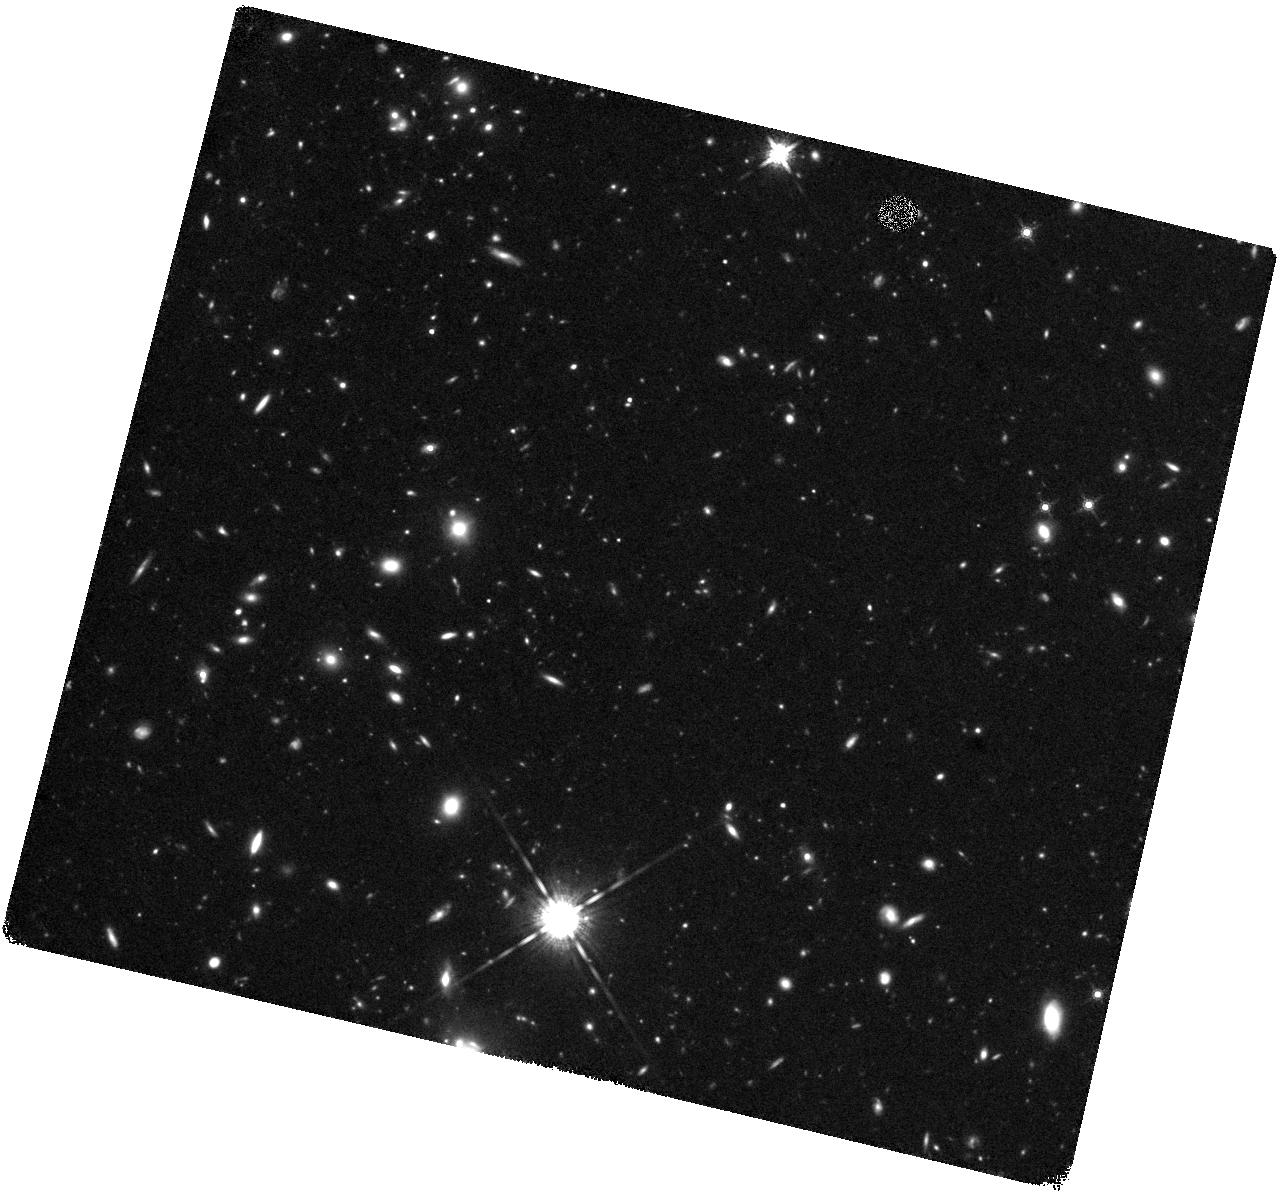
Target: SPT0311ACSPOINT
Instrument: WFC3/IR
Filter: F160W
Exposure: 1.5 h
Observation ID: hst_16237_09_wfc3_ir_f160w_ieew09

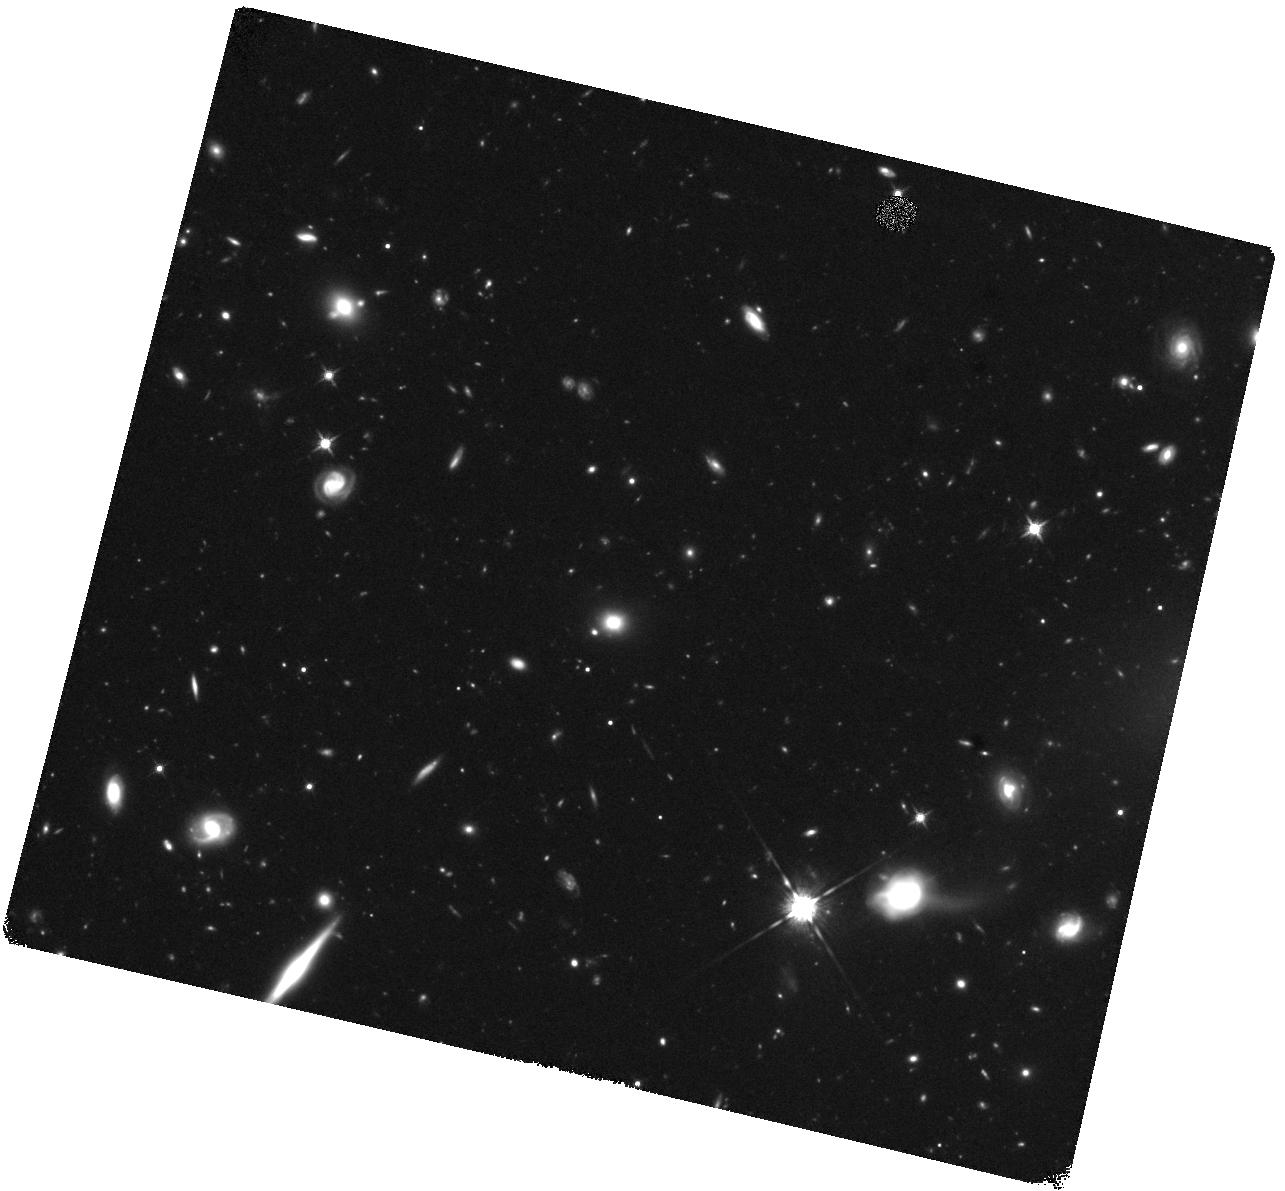
Target: SPT0311ACSPOINT
Instrument: WFC3/IR
Filter: F125W
Exposure: 1.5 h
Observation ID: hst_16237_06_wfc3_ir_f125w_ieew06

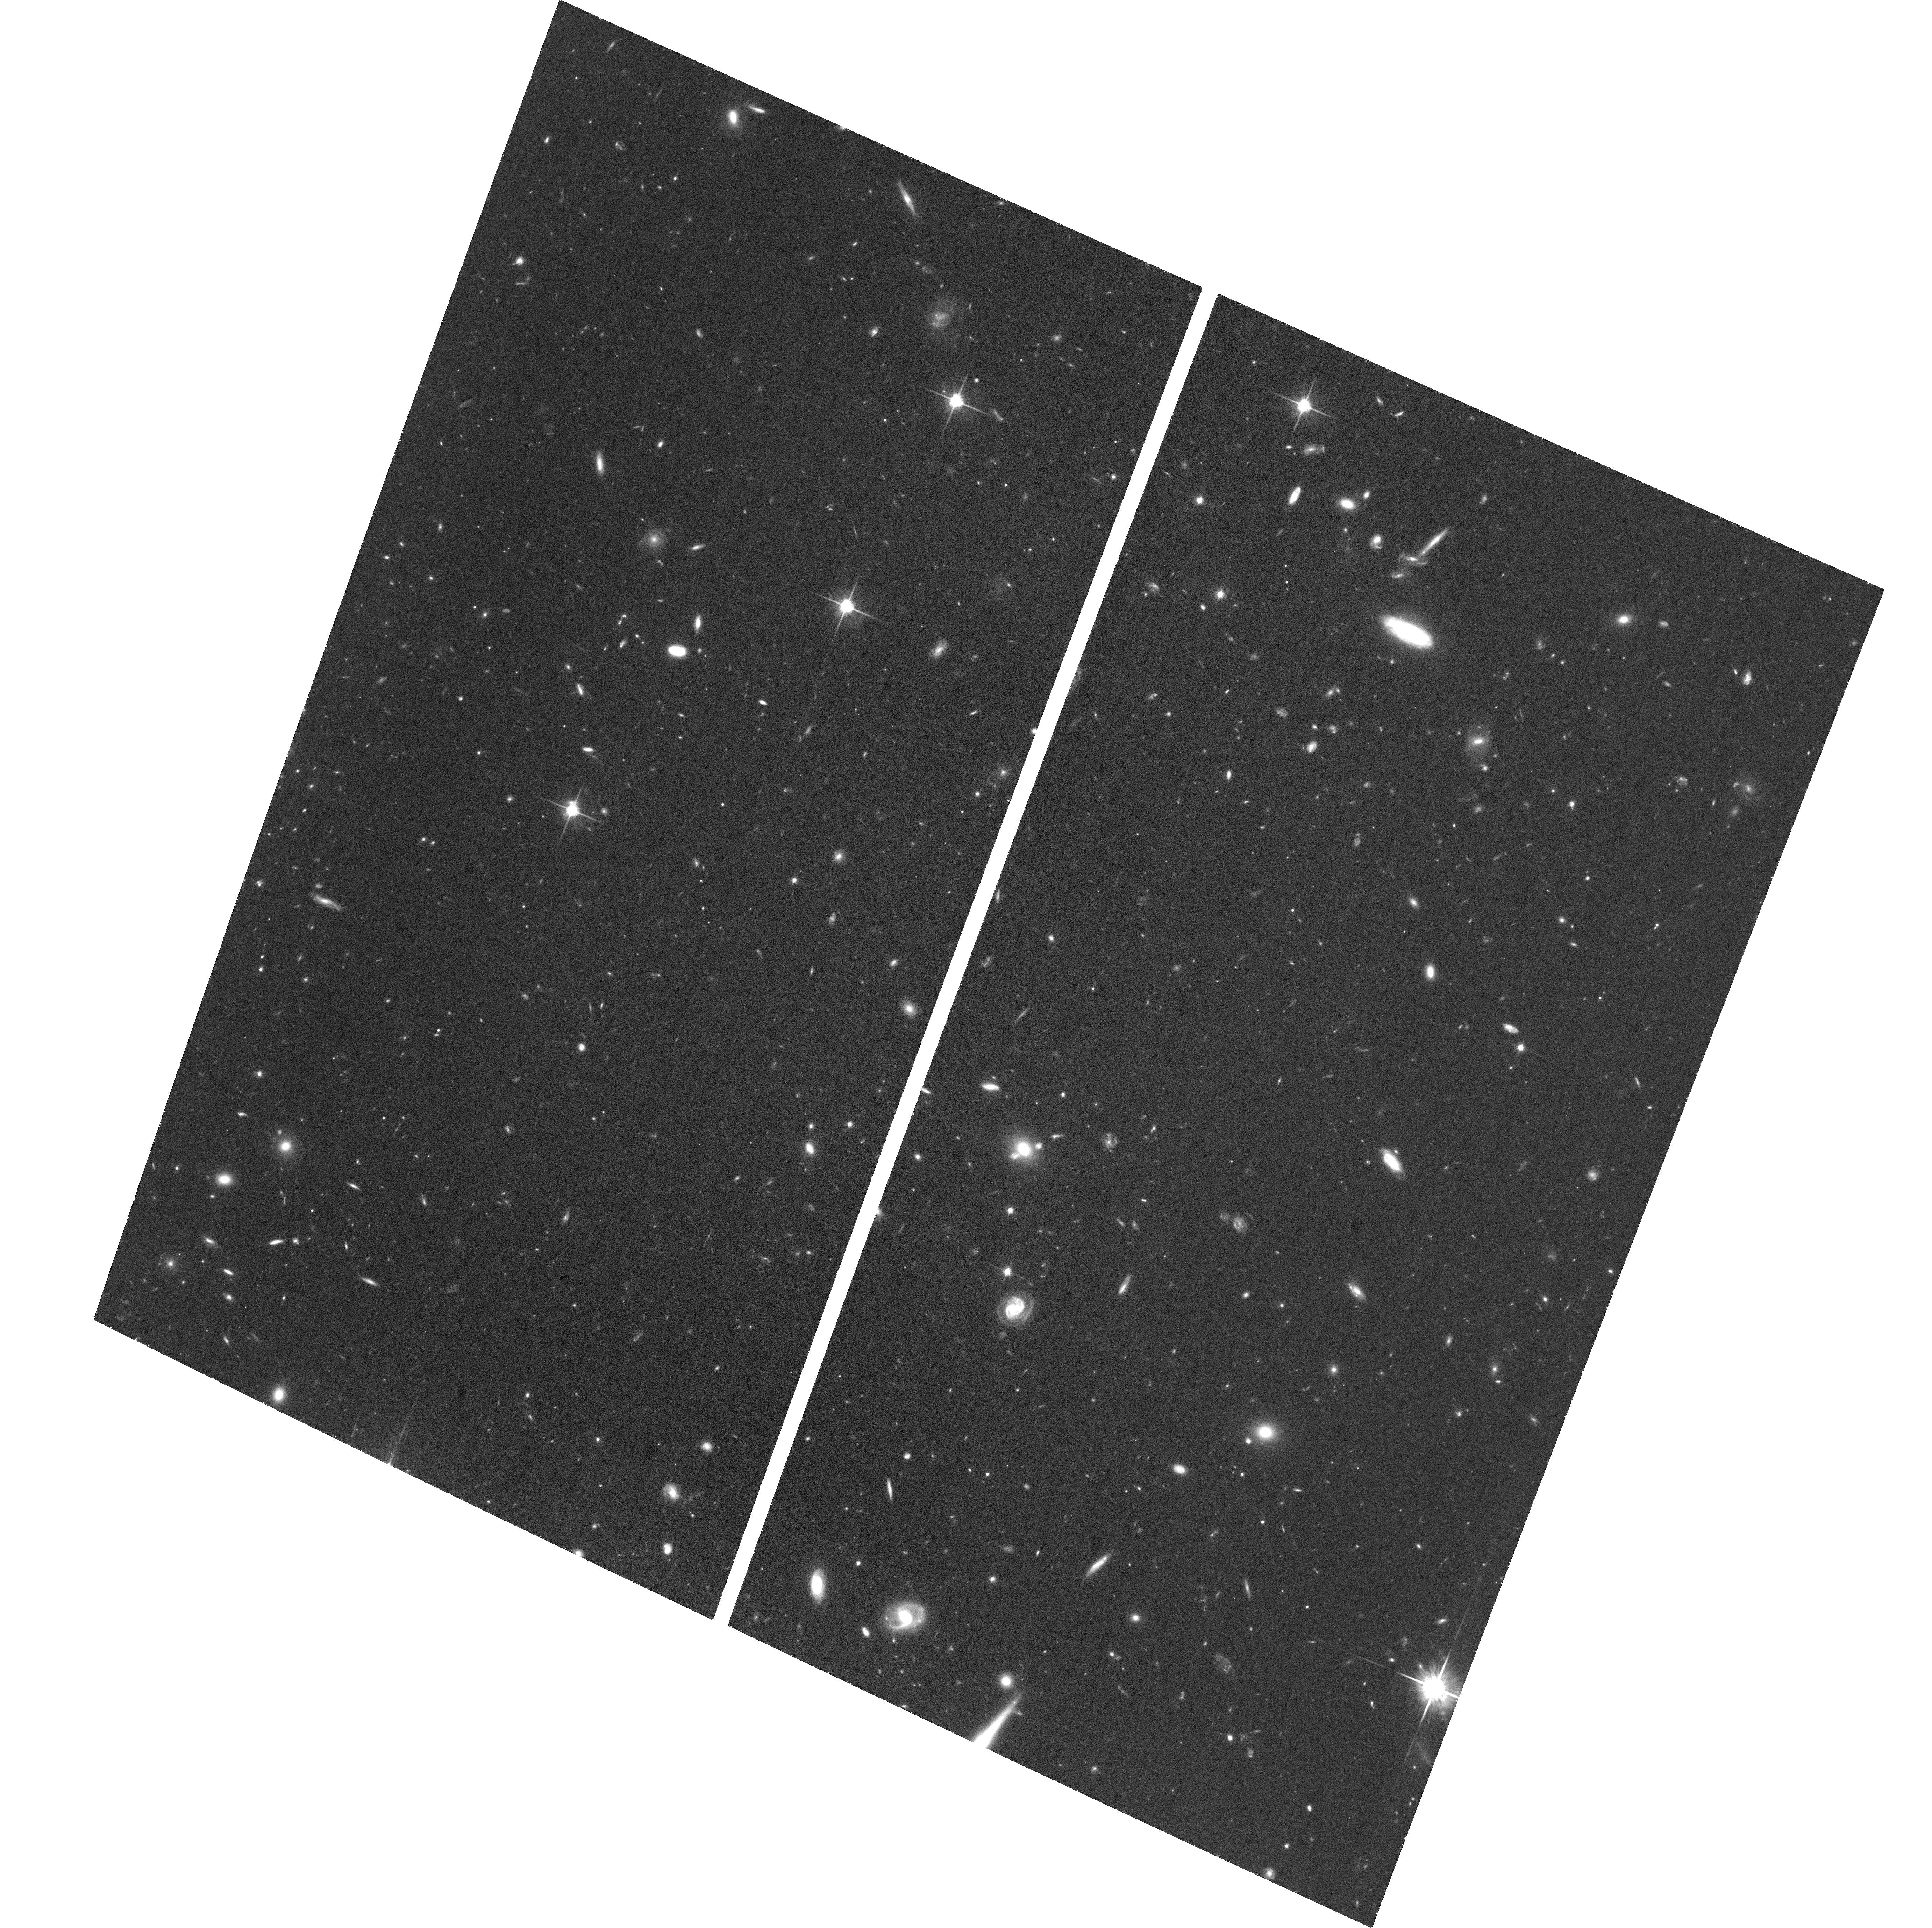
Target: SPT0311ACSPOINT
Instrument: ACS/WFC
Filter: F814W
Exposure: 1.5 h
Observation ID: hst_16237_02_acs_wfc_f814w_jeew02

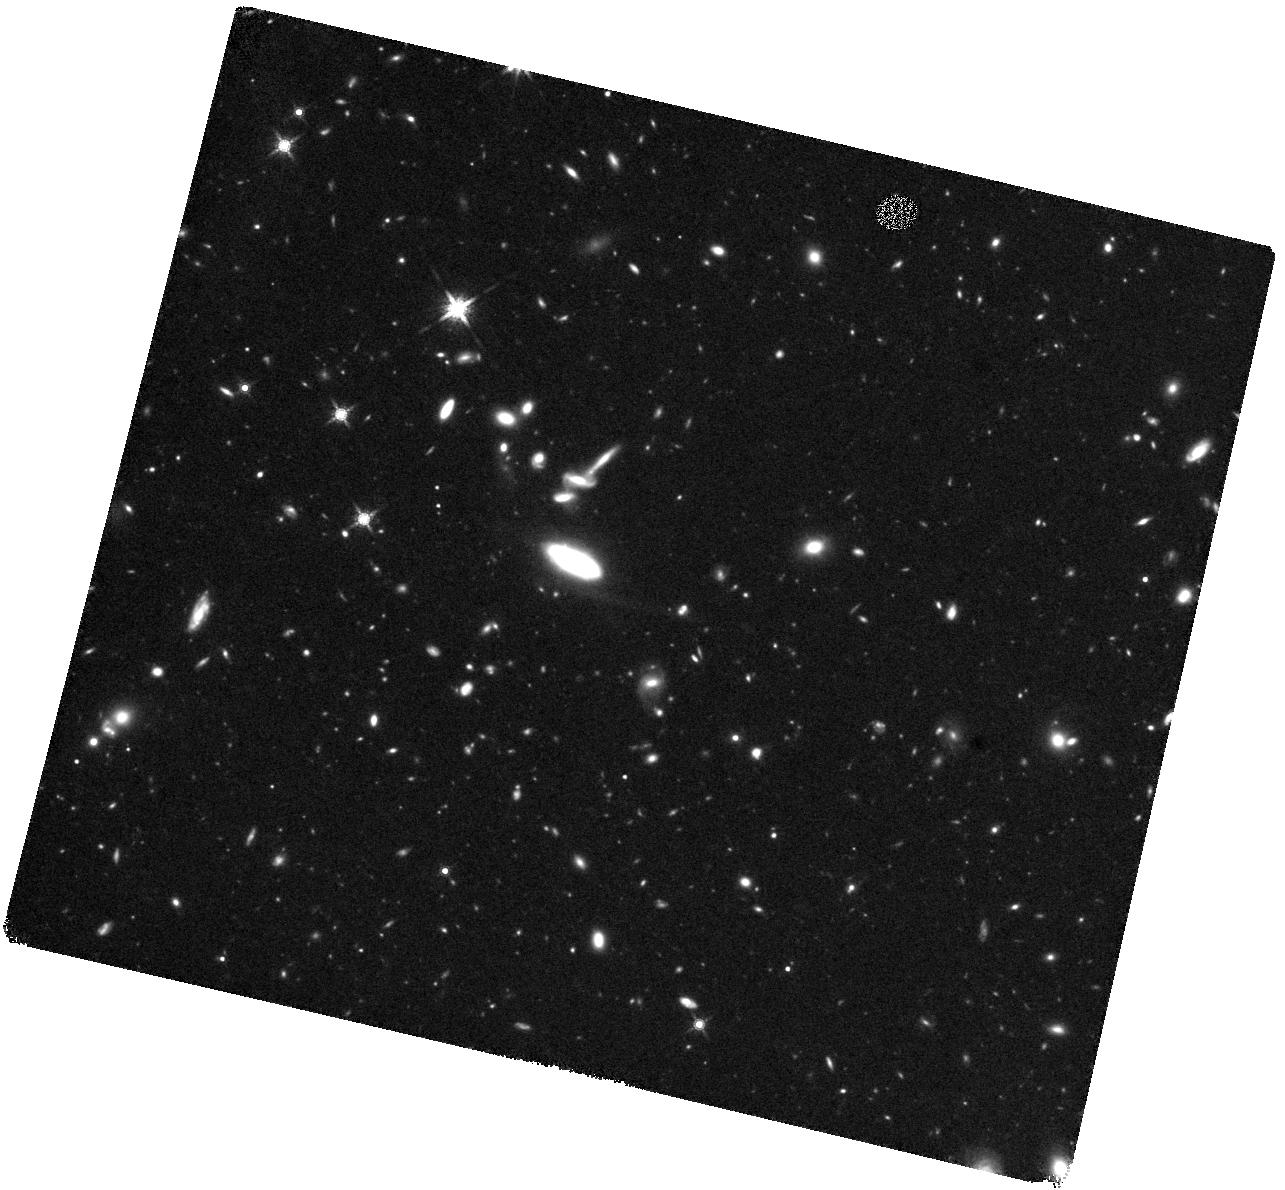
Target: SPT0311ACSPOINT
Instrument: WFC3/IR
Filter: F160W
Exposure: 1.5 h
Observation ID: hst_16237_12_wfc3_ir_f160w_ieew12

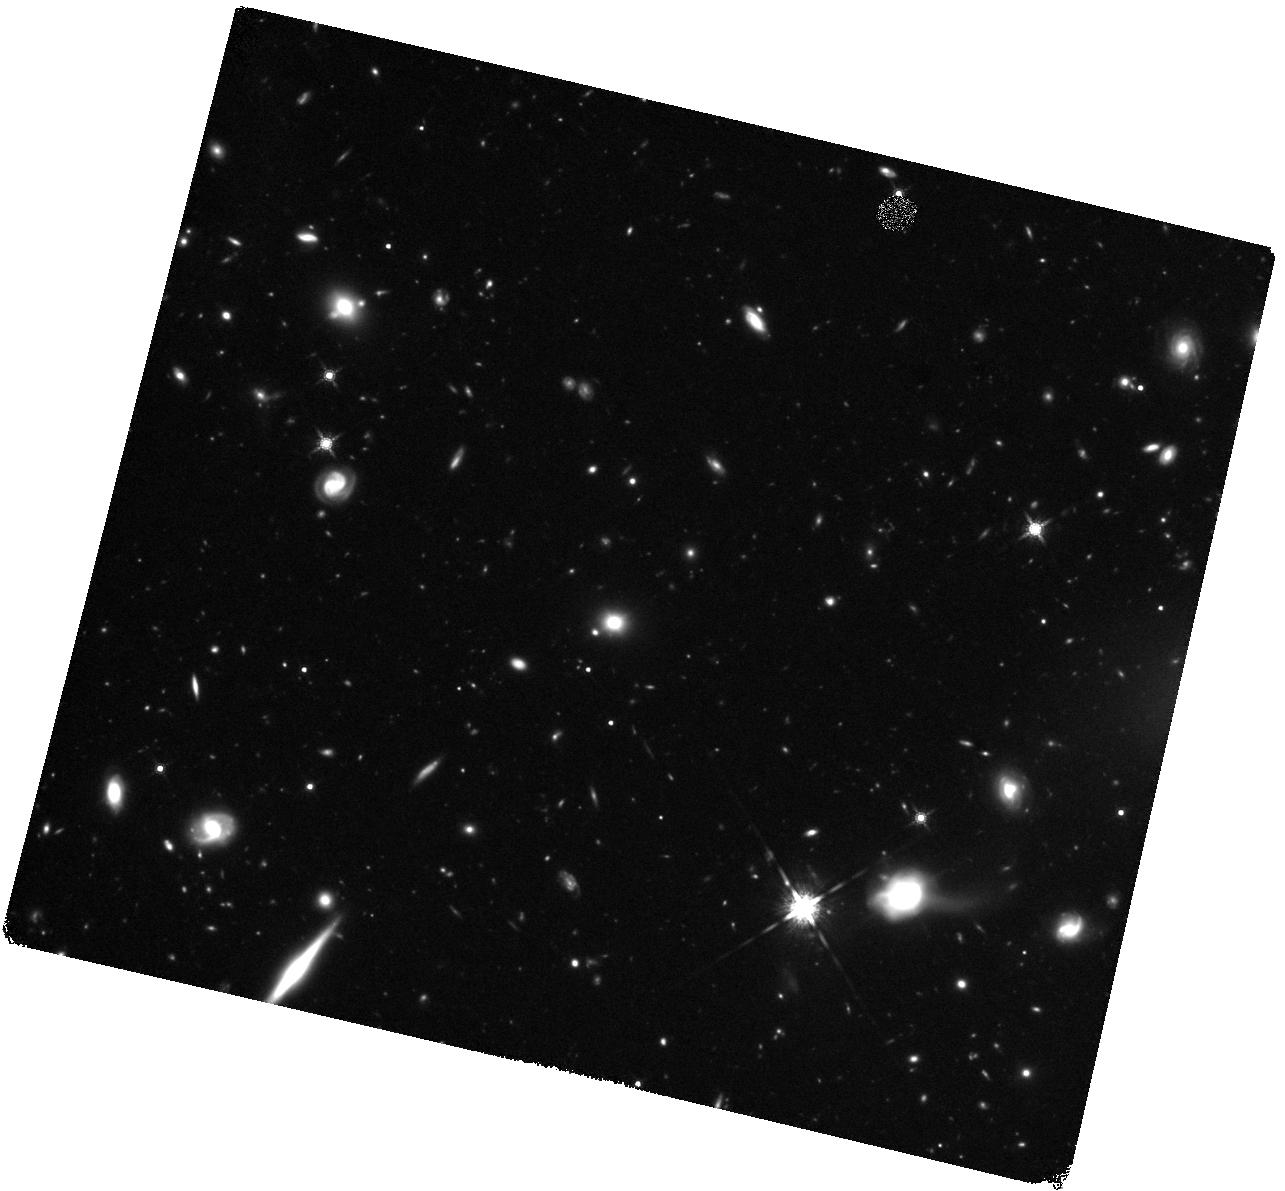
Target: SPT0311ACSPOINT
Instrument: WFC3/IR
Filter: F160W
Exposure: 2.2 h
Observation ID: hst_16237_10_wfc3_ir_f160w_ieew10

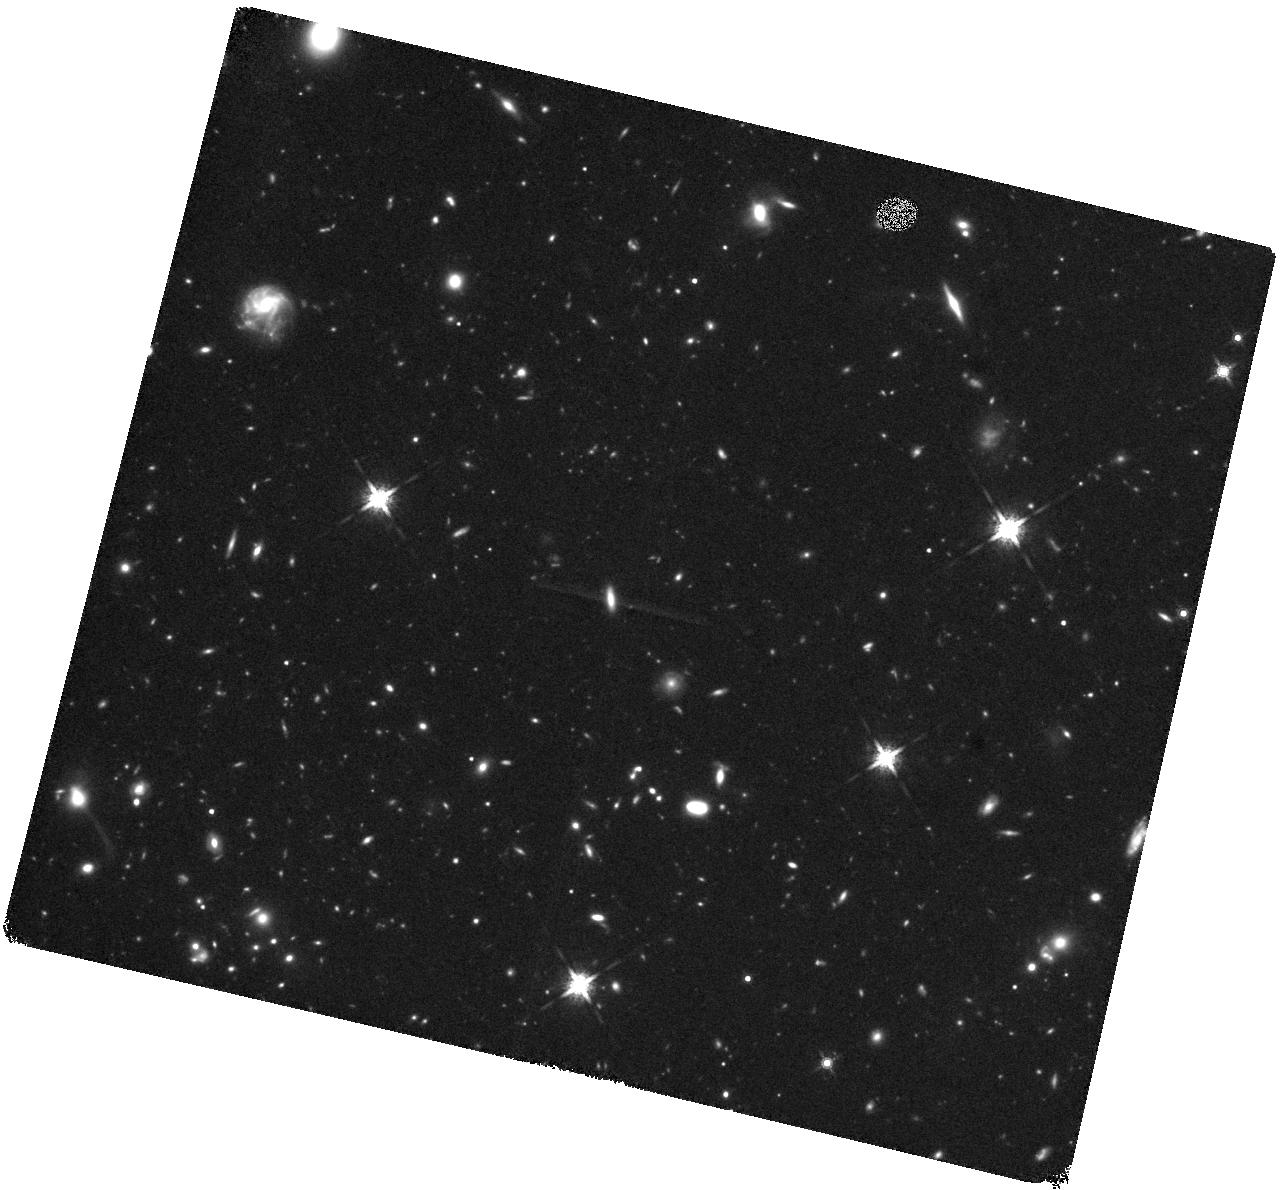
Target: SPT0311ACSPOINT
Instrument: WFC3/IR
Filter: F160W
Exposure: 1.5 h
Observation ID: hst_16237_11_wfc3_ir_f160w_ieew11

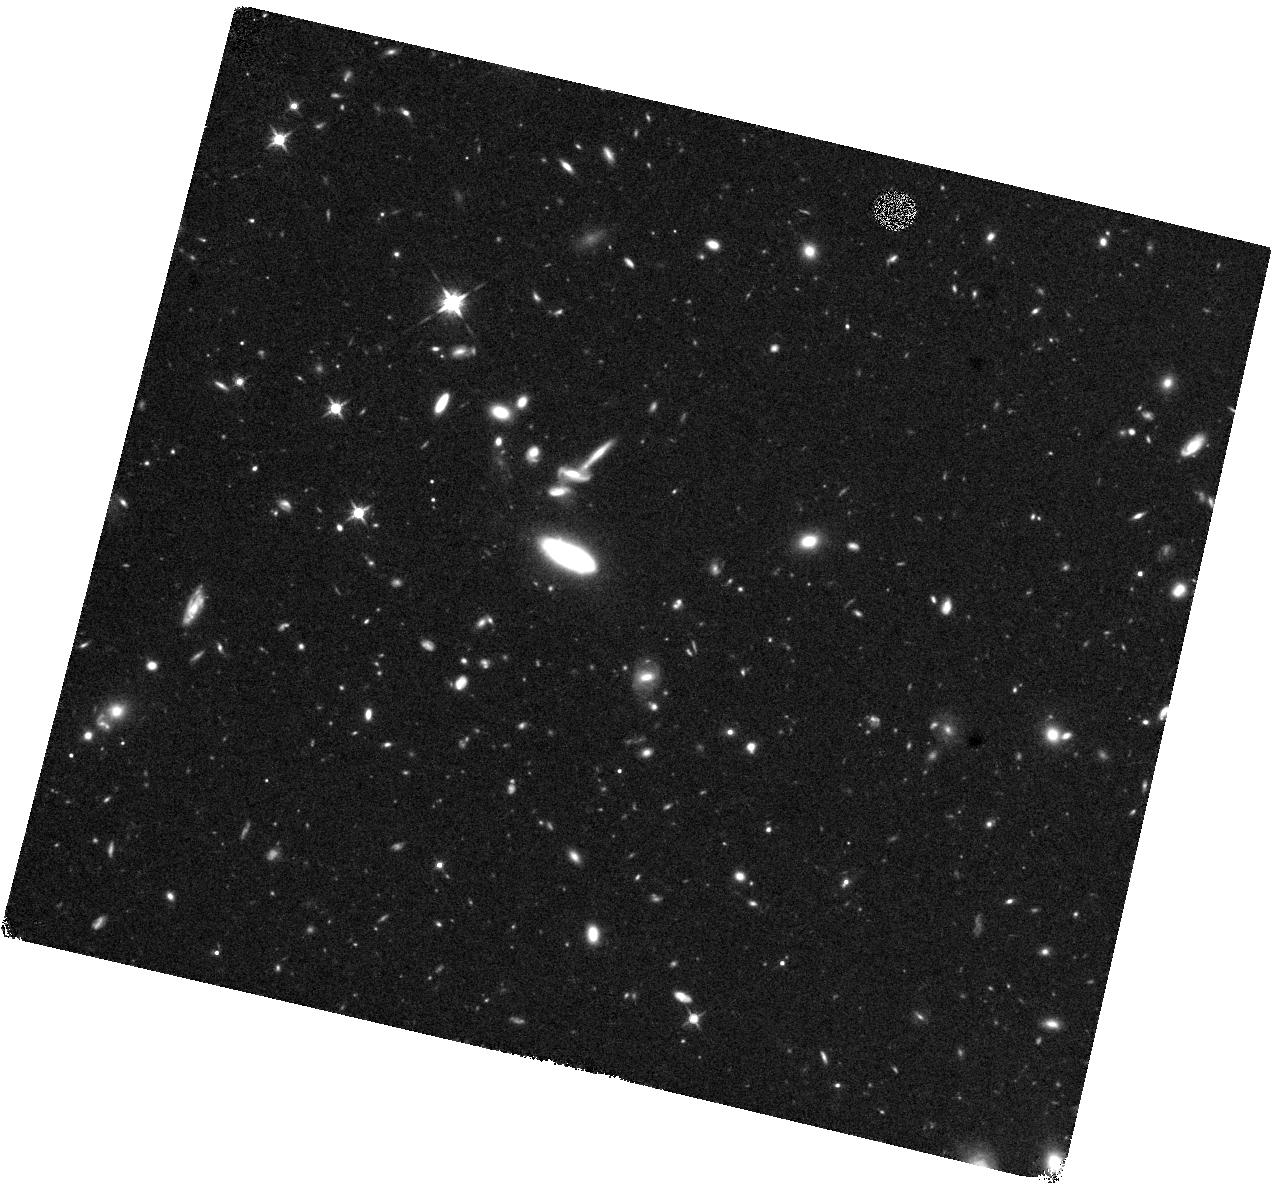
Target: SPT0311ACSPOINT
Instrument: WFC3/IR
Filter: F125W
Exposure: 44 min
Observation ID: hst_16237_08_wfc3_ir_f125w_ieew08

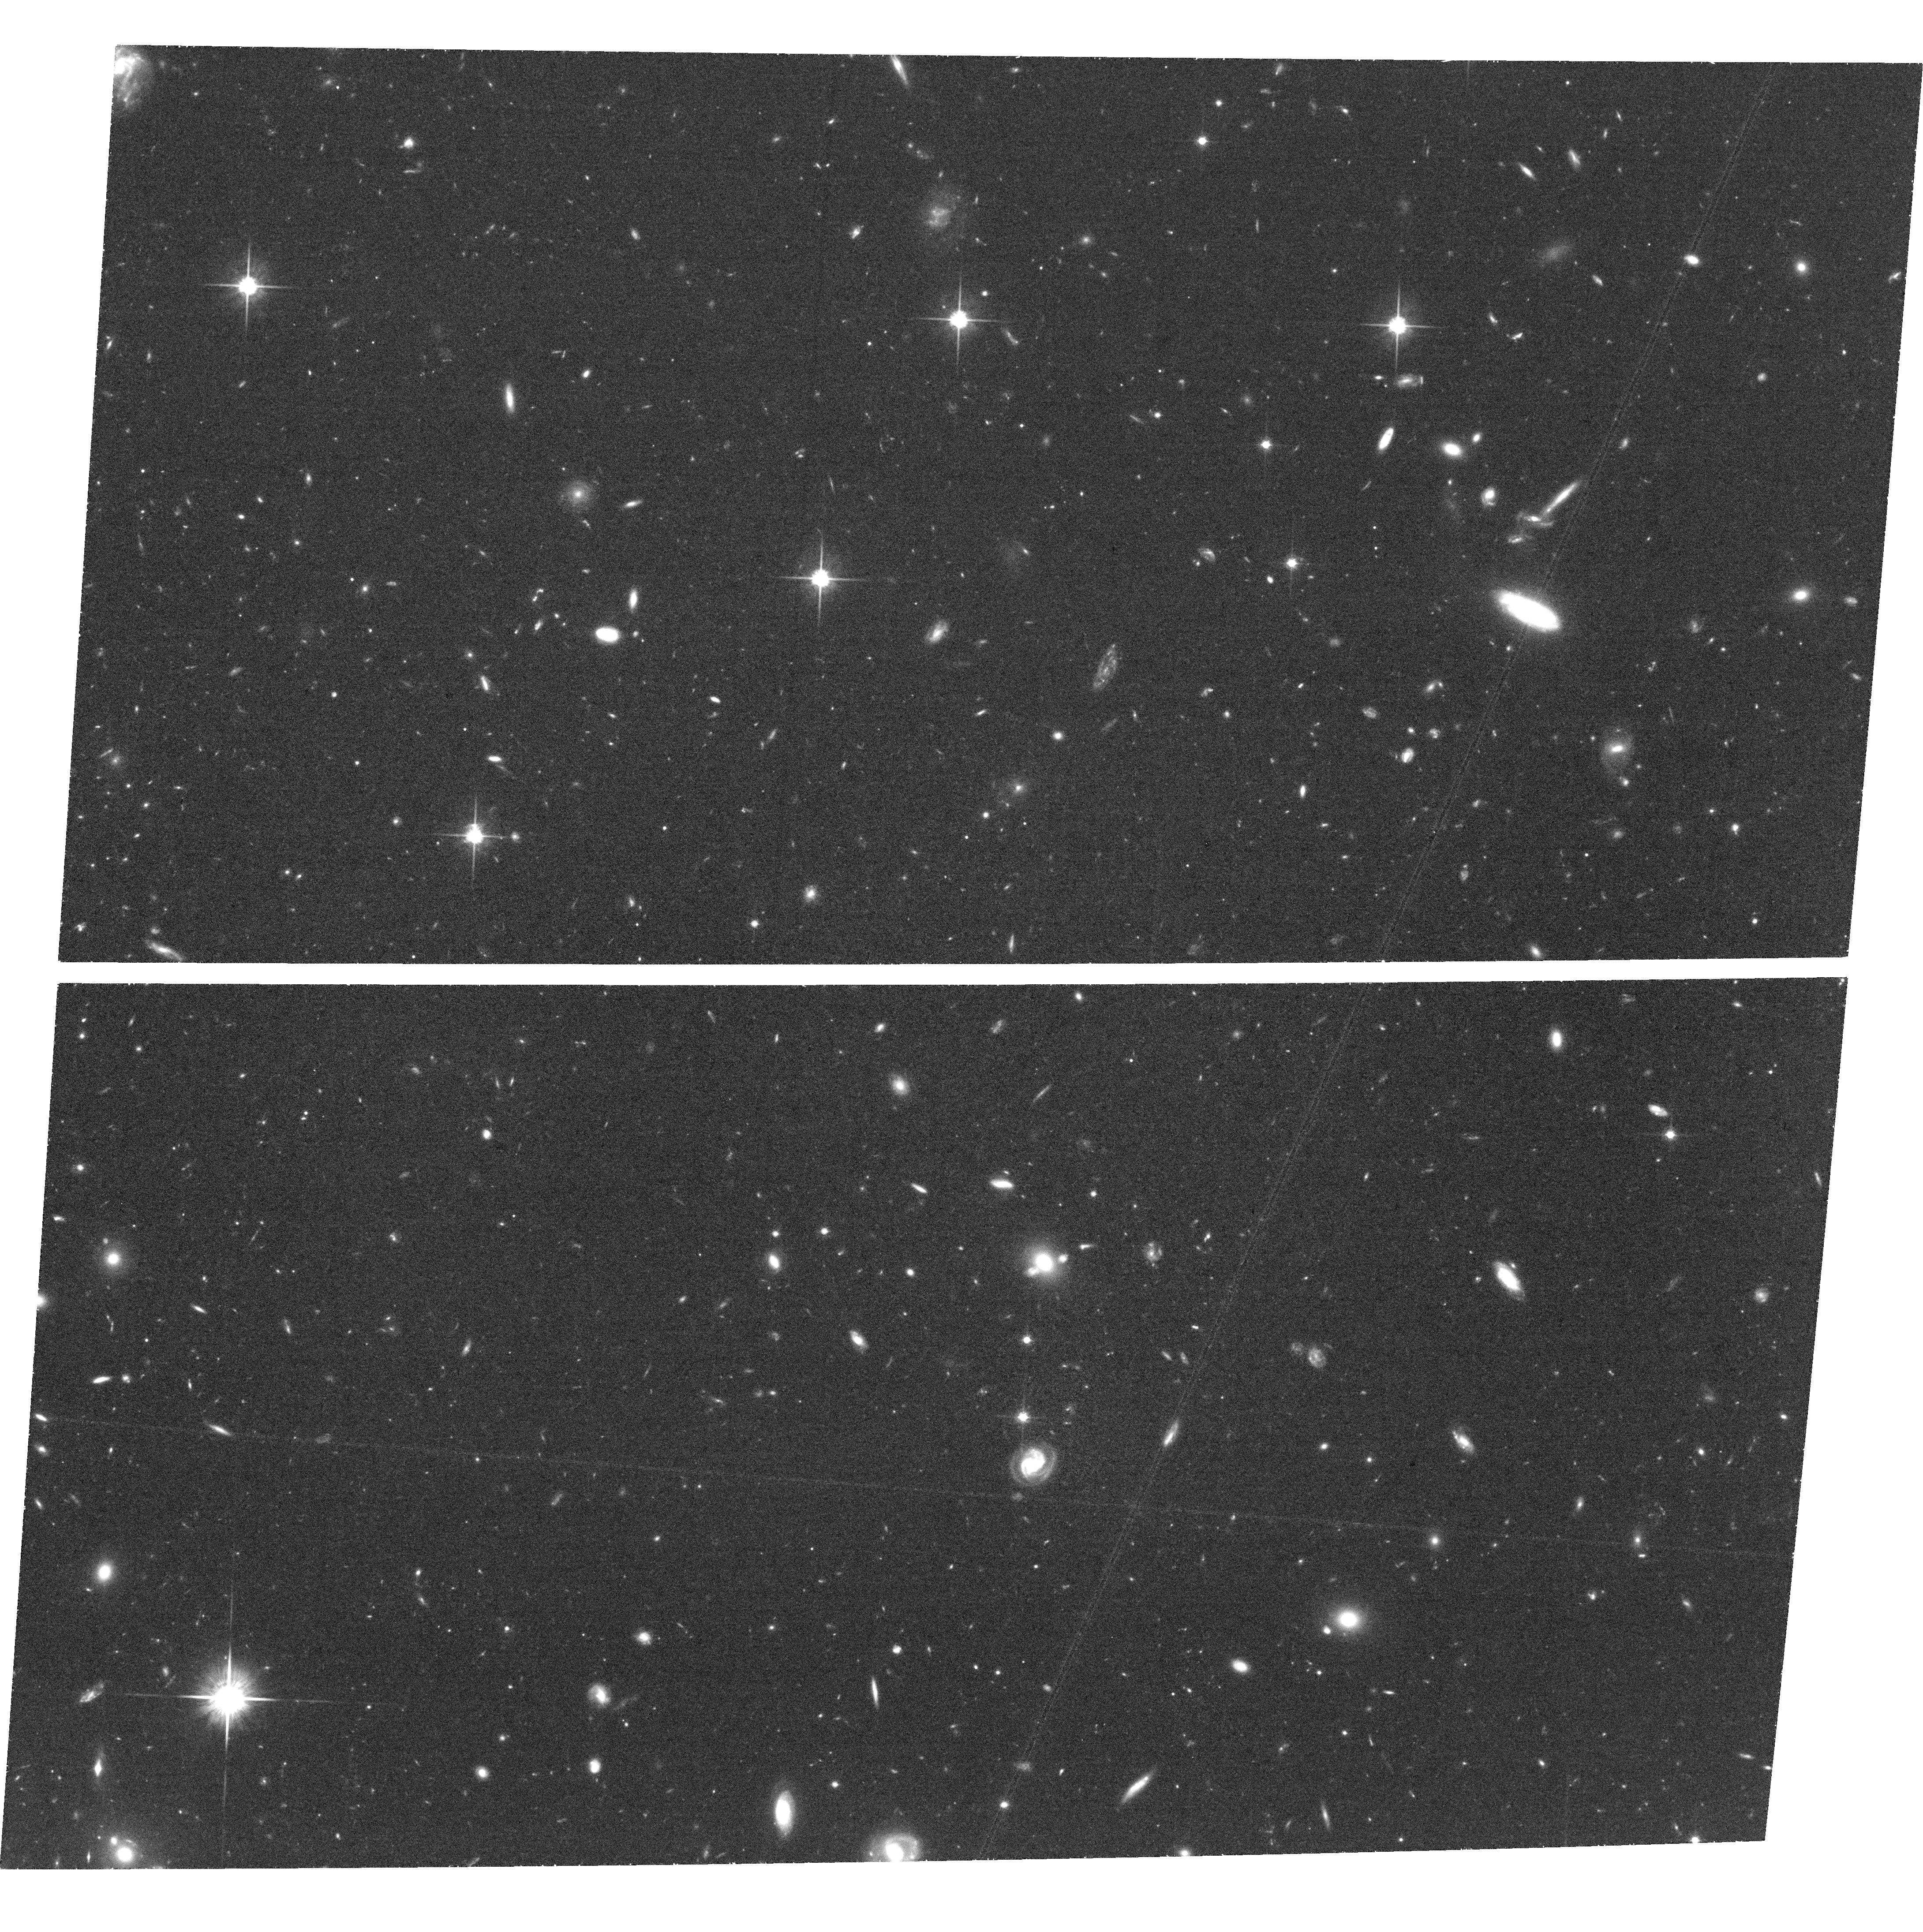
Target: SPT0311ACSPOINT
Instrument: ACS/WFC
Filter: F814W
Exposure: 1.5 h
Observation ID: hst_16237_04_acs_wfc_f814w_jeew04

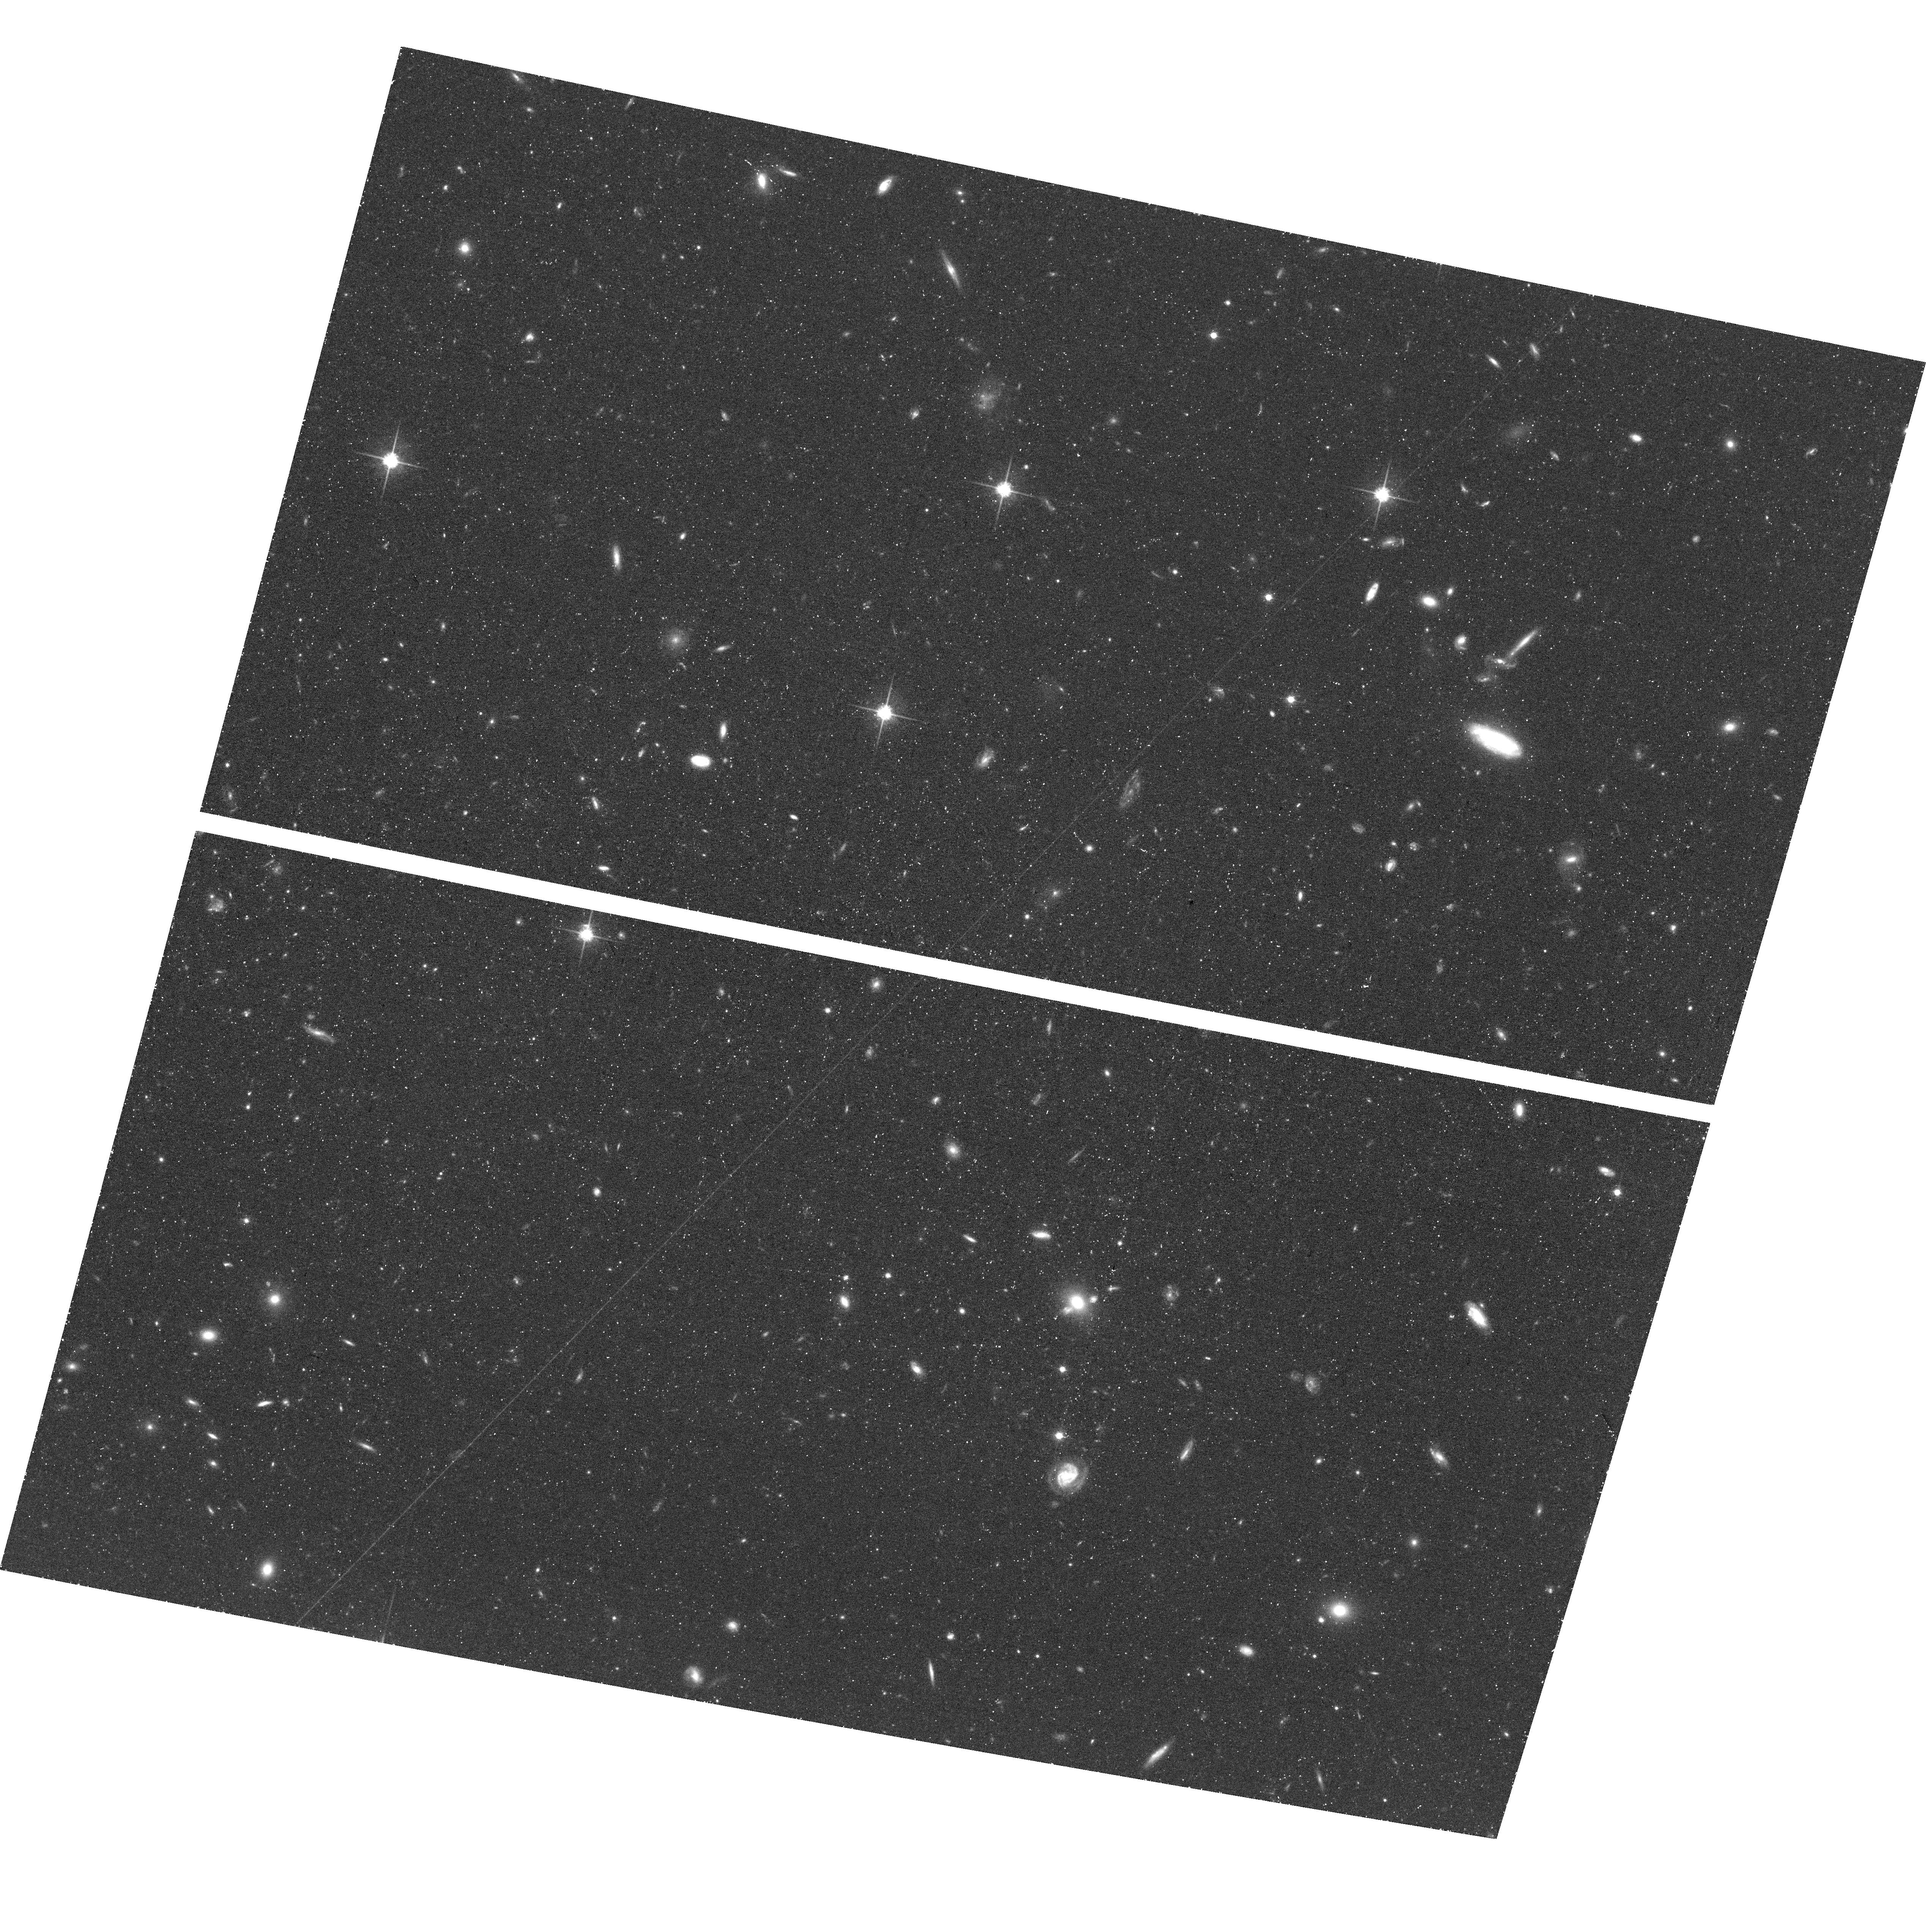
Target: SPT0311ACSPOINT
Instrument: ACS/WFC
Filter: F814W
Exposure: 42 min
Observation ID: hst_16237_01_acs_wfc_f814w_jeew01

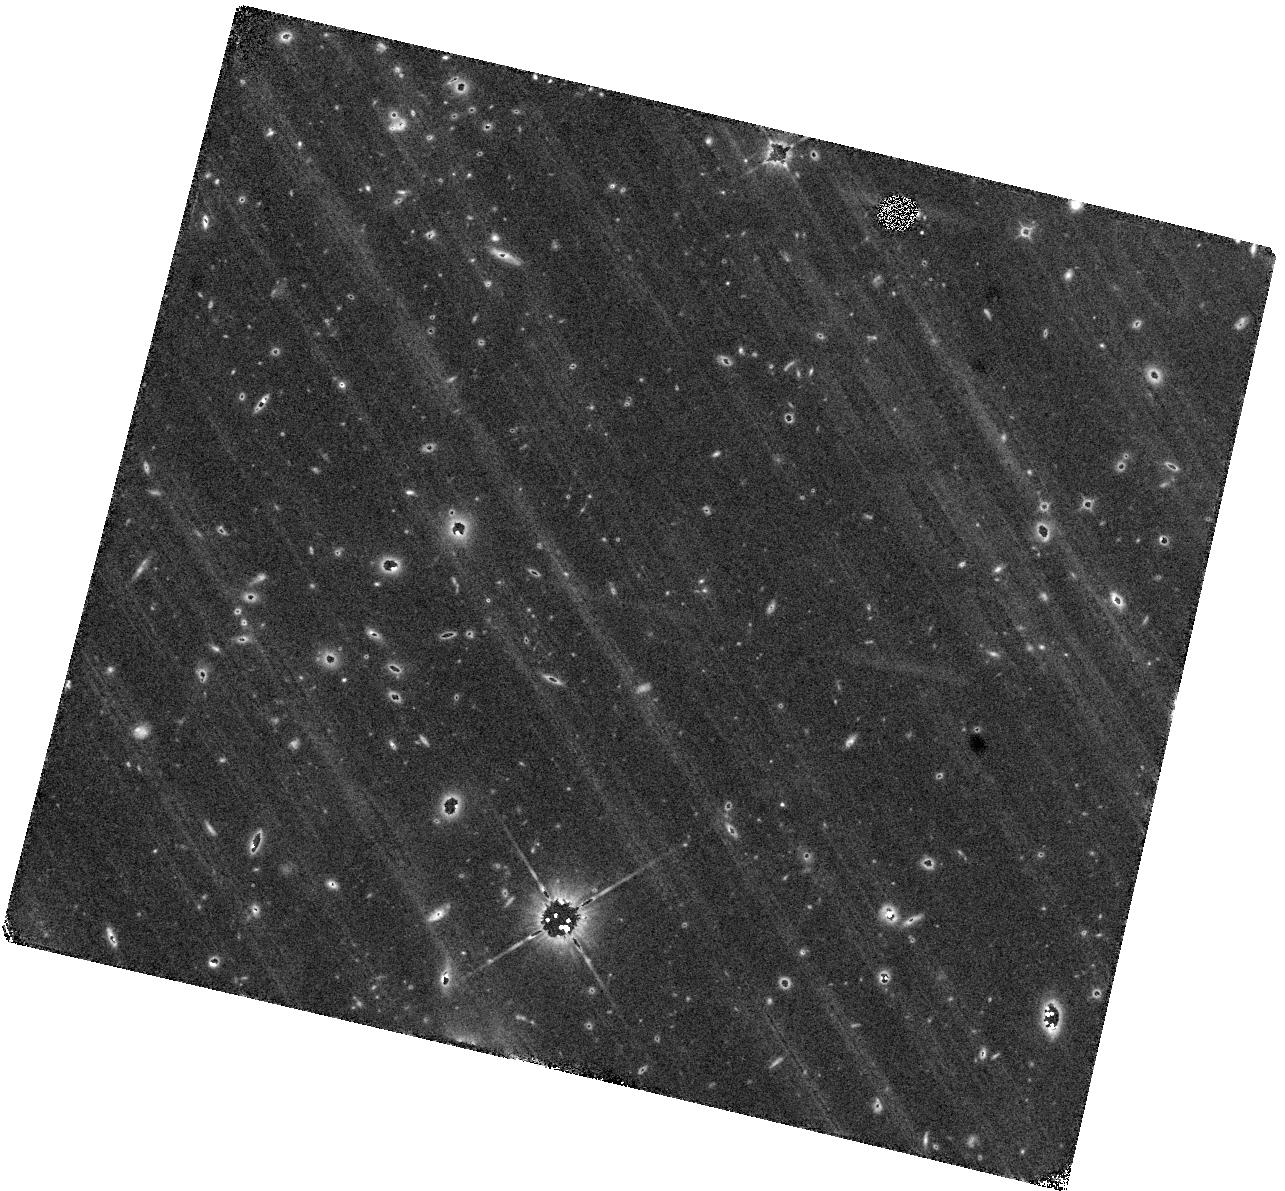
Target: SPT0311ACSPOINT
Instrument: WFC3/IR
Filter: F125W
Exposure: 1.5 h
Observation ID: hst_16237_05_wfc3_ir_f125w_ieew05

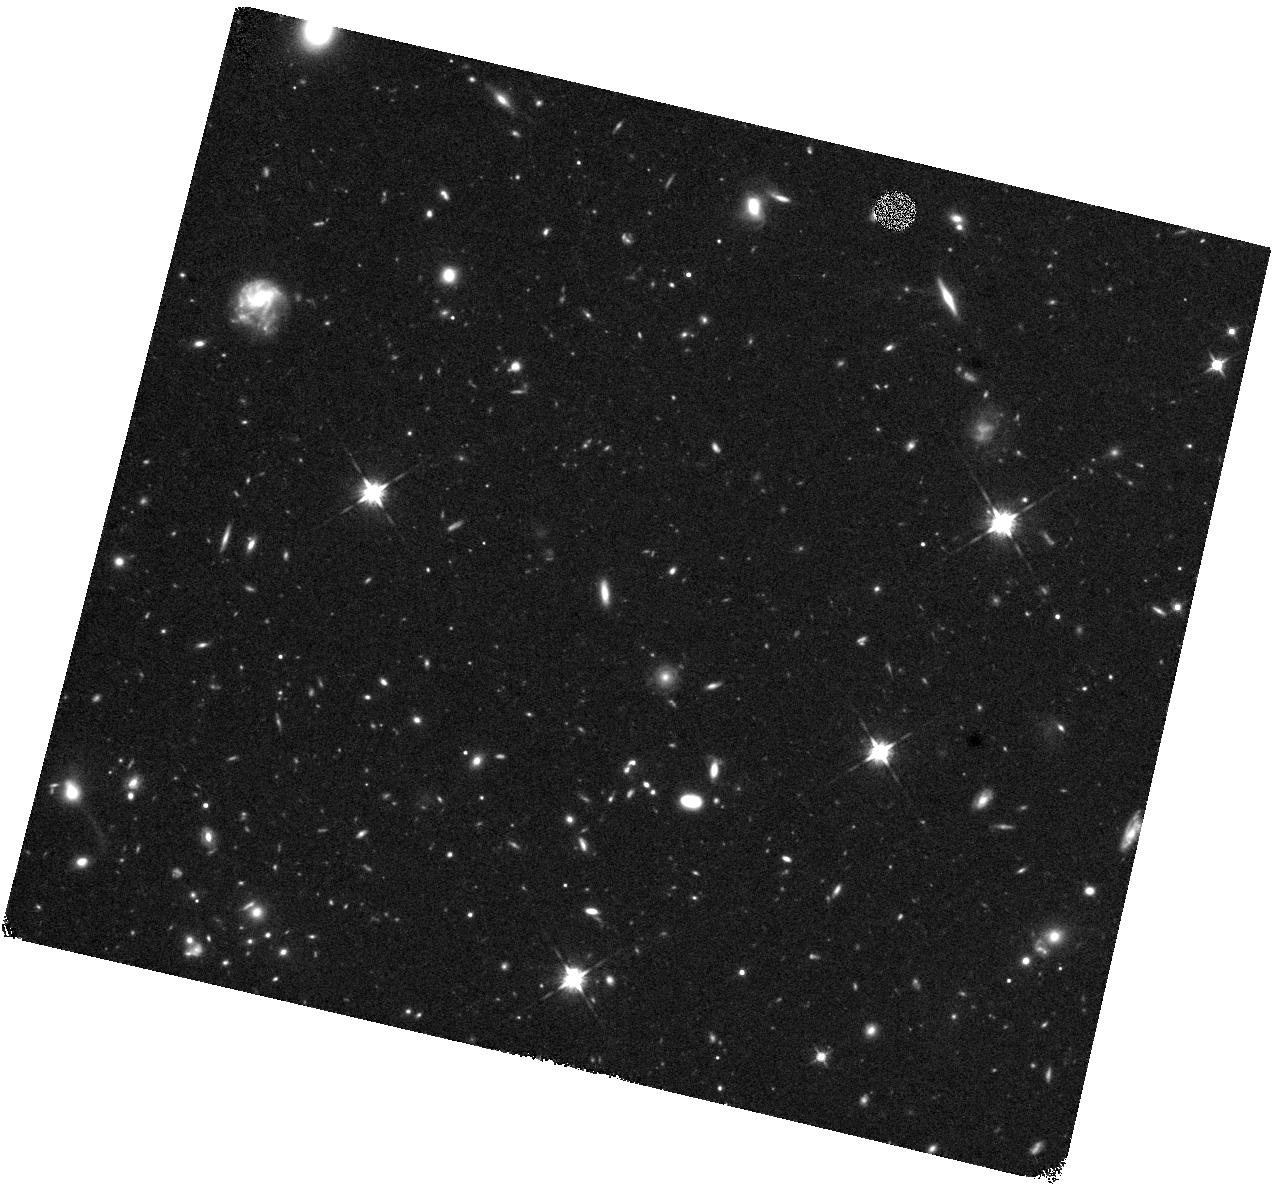
Target: SPT0311ACSPOINT
Instrument: WFC3/IR
Filter: F125W
Exposure: 44 min
Observation ID: hst_16237_07_wfc3_ir_f125w_ieew07

A massive protocluster at z=7 selected by the South Pole Telescope (PI: Chapman, Scott C.)

We request deep near-infrared imaging of an SPT-selected protocluster, SPT0311-62 located at z=6.9. It possesses a very large ~10^13 Msun halo mass for any structure at z>4, immense at z~7. Selected via millimeter-wavelength dust emission in the 2500 square degree South Pole Telescope (SPT) survey, it has been resolved by ALMA into 11 gas-rich galaxies, the 6 brightest /most massive confirmed spectrally to lie in an extended protocluster. Sensitive observations of carbon monoxide and ionized carbon with ALMA, allow assessment of the obscured star formation and gas masses of bright cluster members. The goal of this proposal is to obtain F160W, F125W, F814W HST imaging (3 tiled pointings in WFC3, 1 pointing ACS) to measure the stellar properties, galaxy morphologies, and assess the spatial extent of these structures. The proposed HST observations will provide the imaging and photometric information required for a complete picture of the obscured and unobscured stellar components of the ALMA galaxies, and the expected overdensity of LBGs, revealing the complicated structure in the gas-rich galaxies that host rapid star formation and the less luminous galaxies which trace the filaments of an early collapsing structure. The combination of high resolution ALMA datasets with the proposed HST observations will allow a full characterization of the stars, gas, and dust in this cosmologically important protocluster of primordial starburst galaxies, well into the epoch of reionization in the Universe. From an outreach perspective, the high spatial resolution of the HST identifications of protocluster galaxies will complement the ALMA data in publicizing these high impact results.